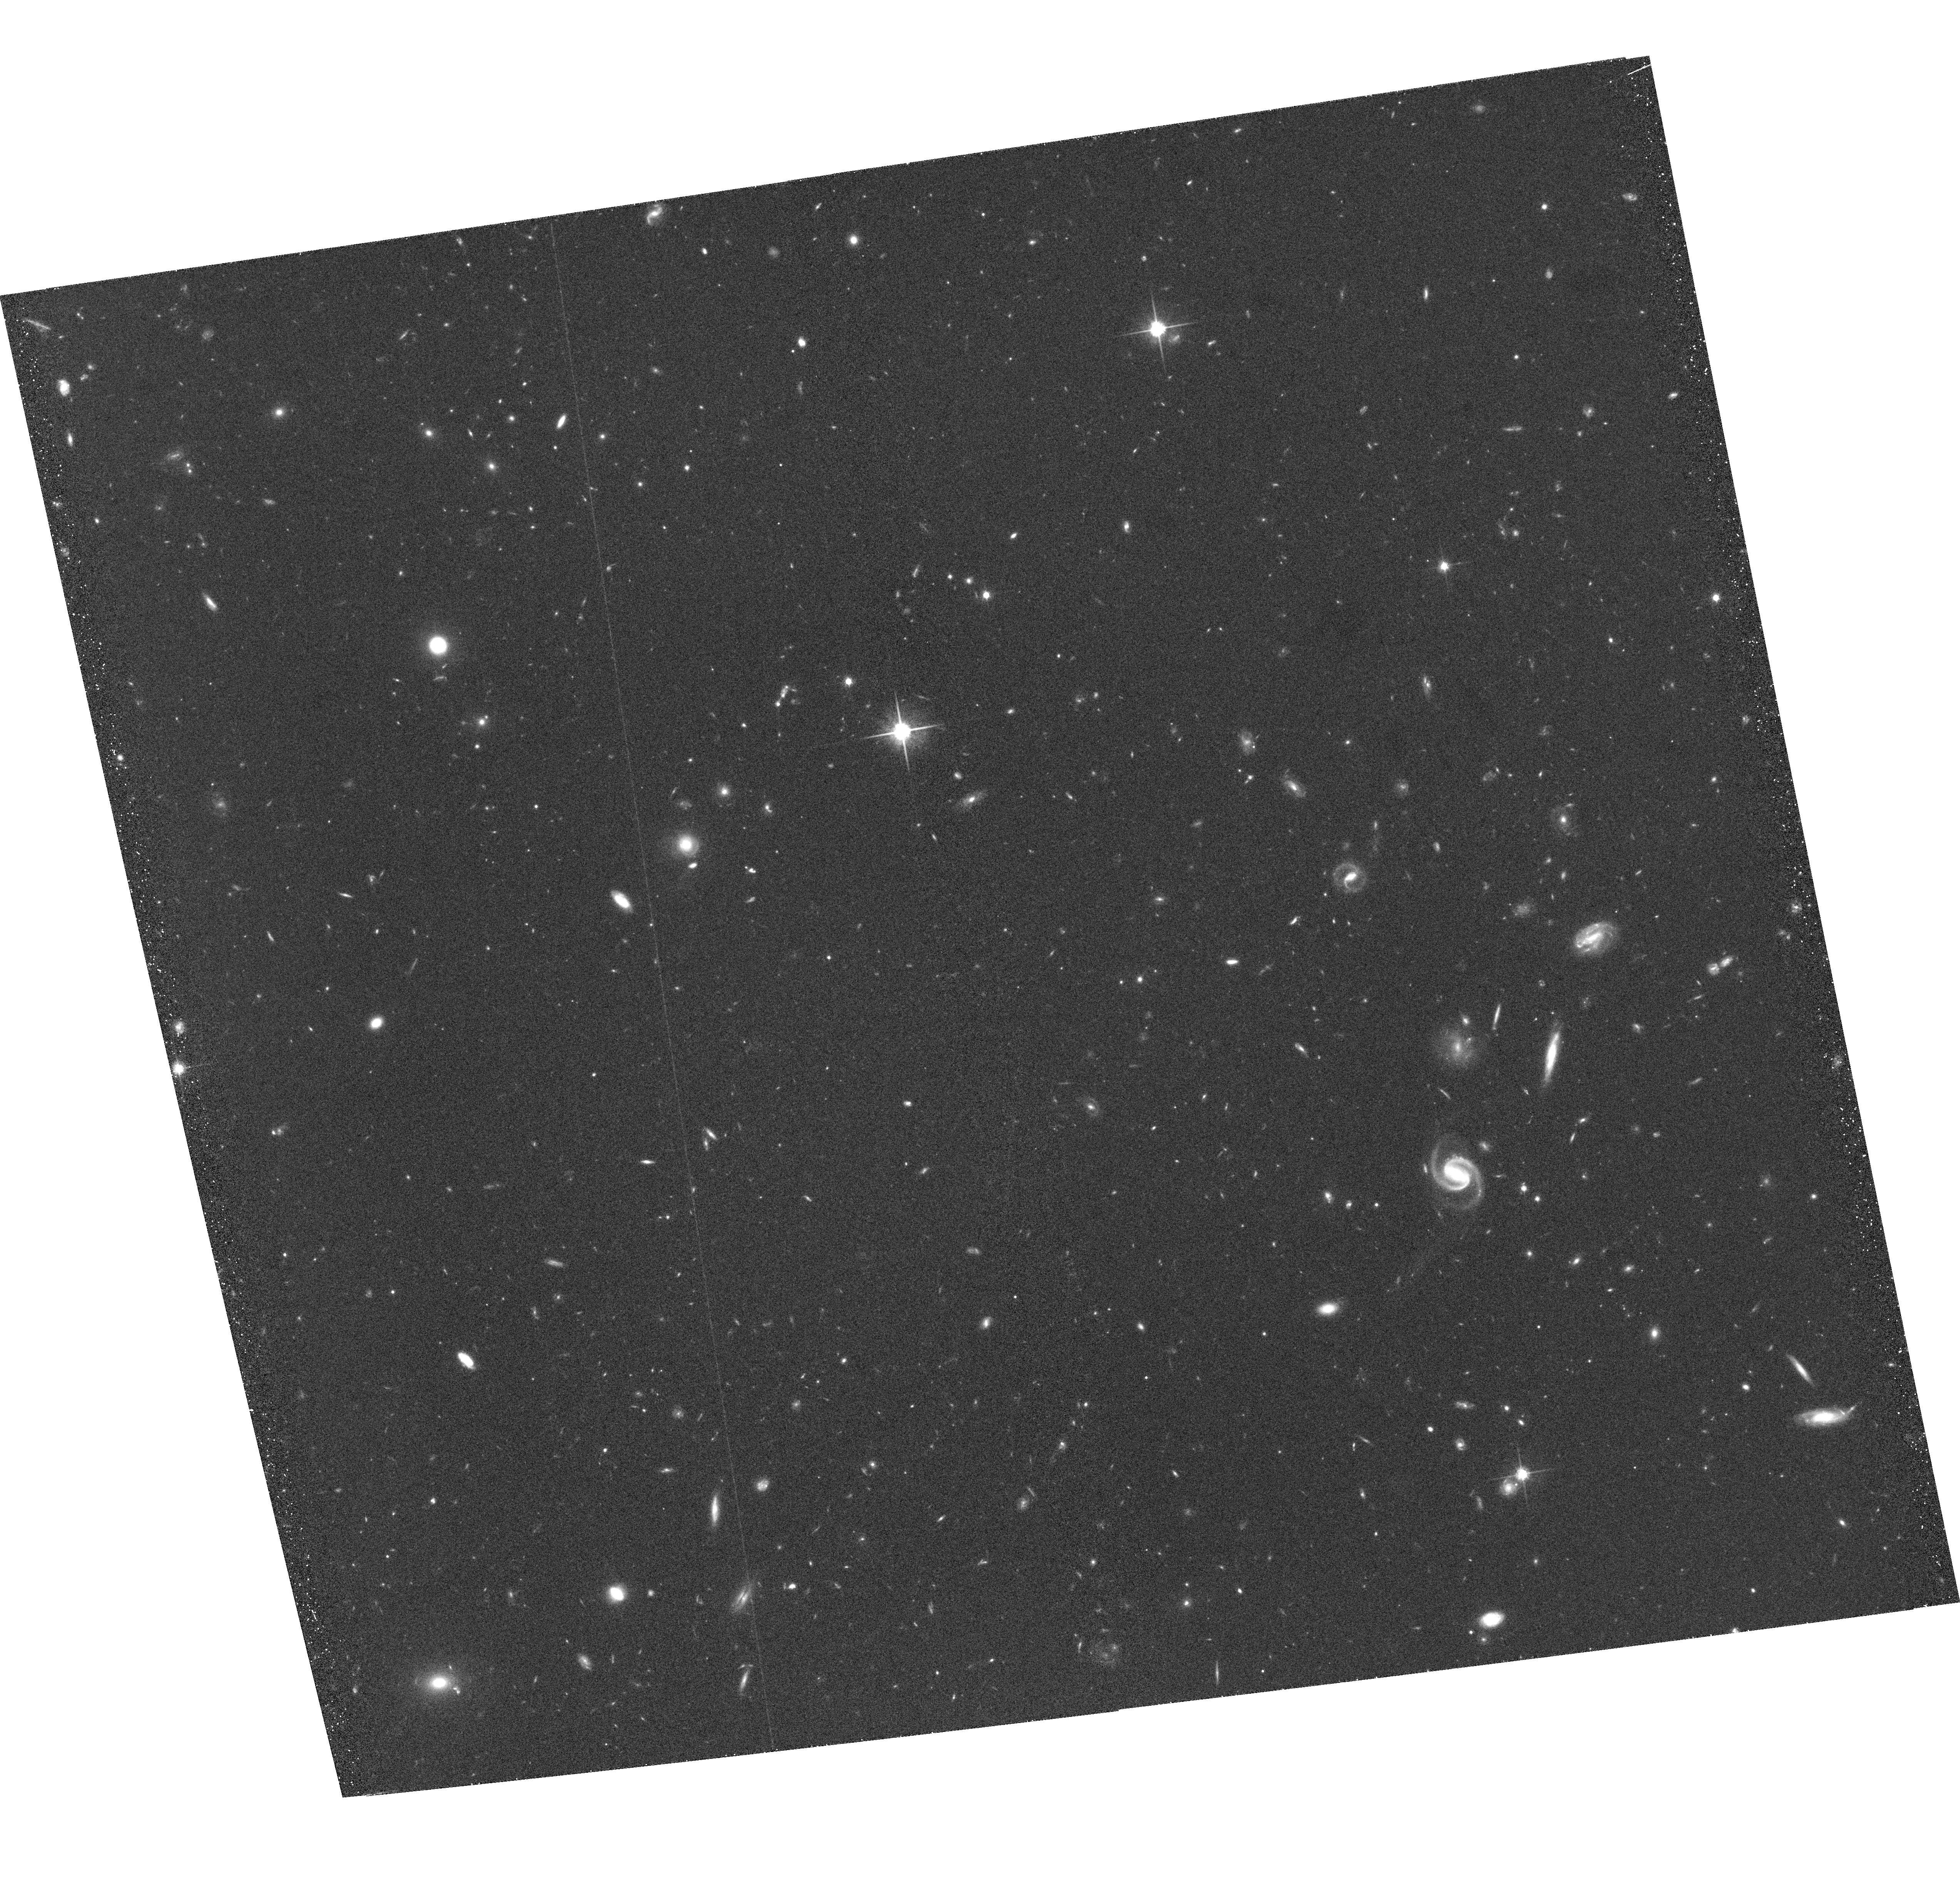
Target: COSMOS18-25. Instrument: ACS/WFC. Filter: F814W. Exposure: 34 min. Observation ID: hst_9822_1z_acs_wfc_f814w_j8pu1z

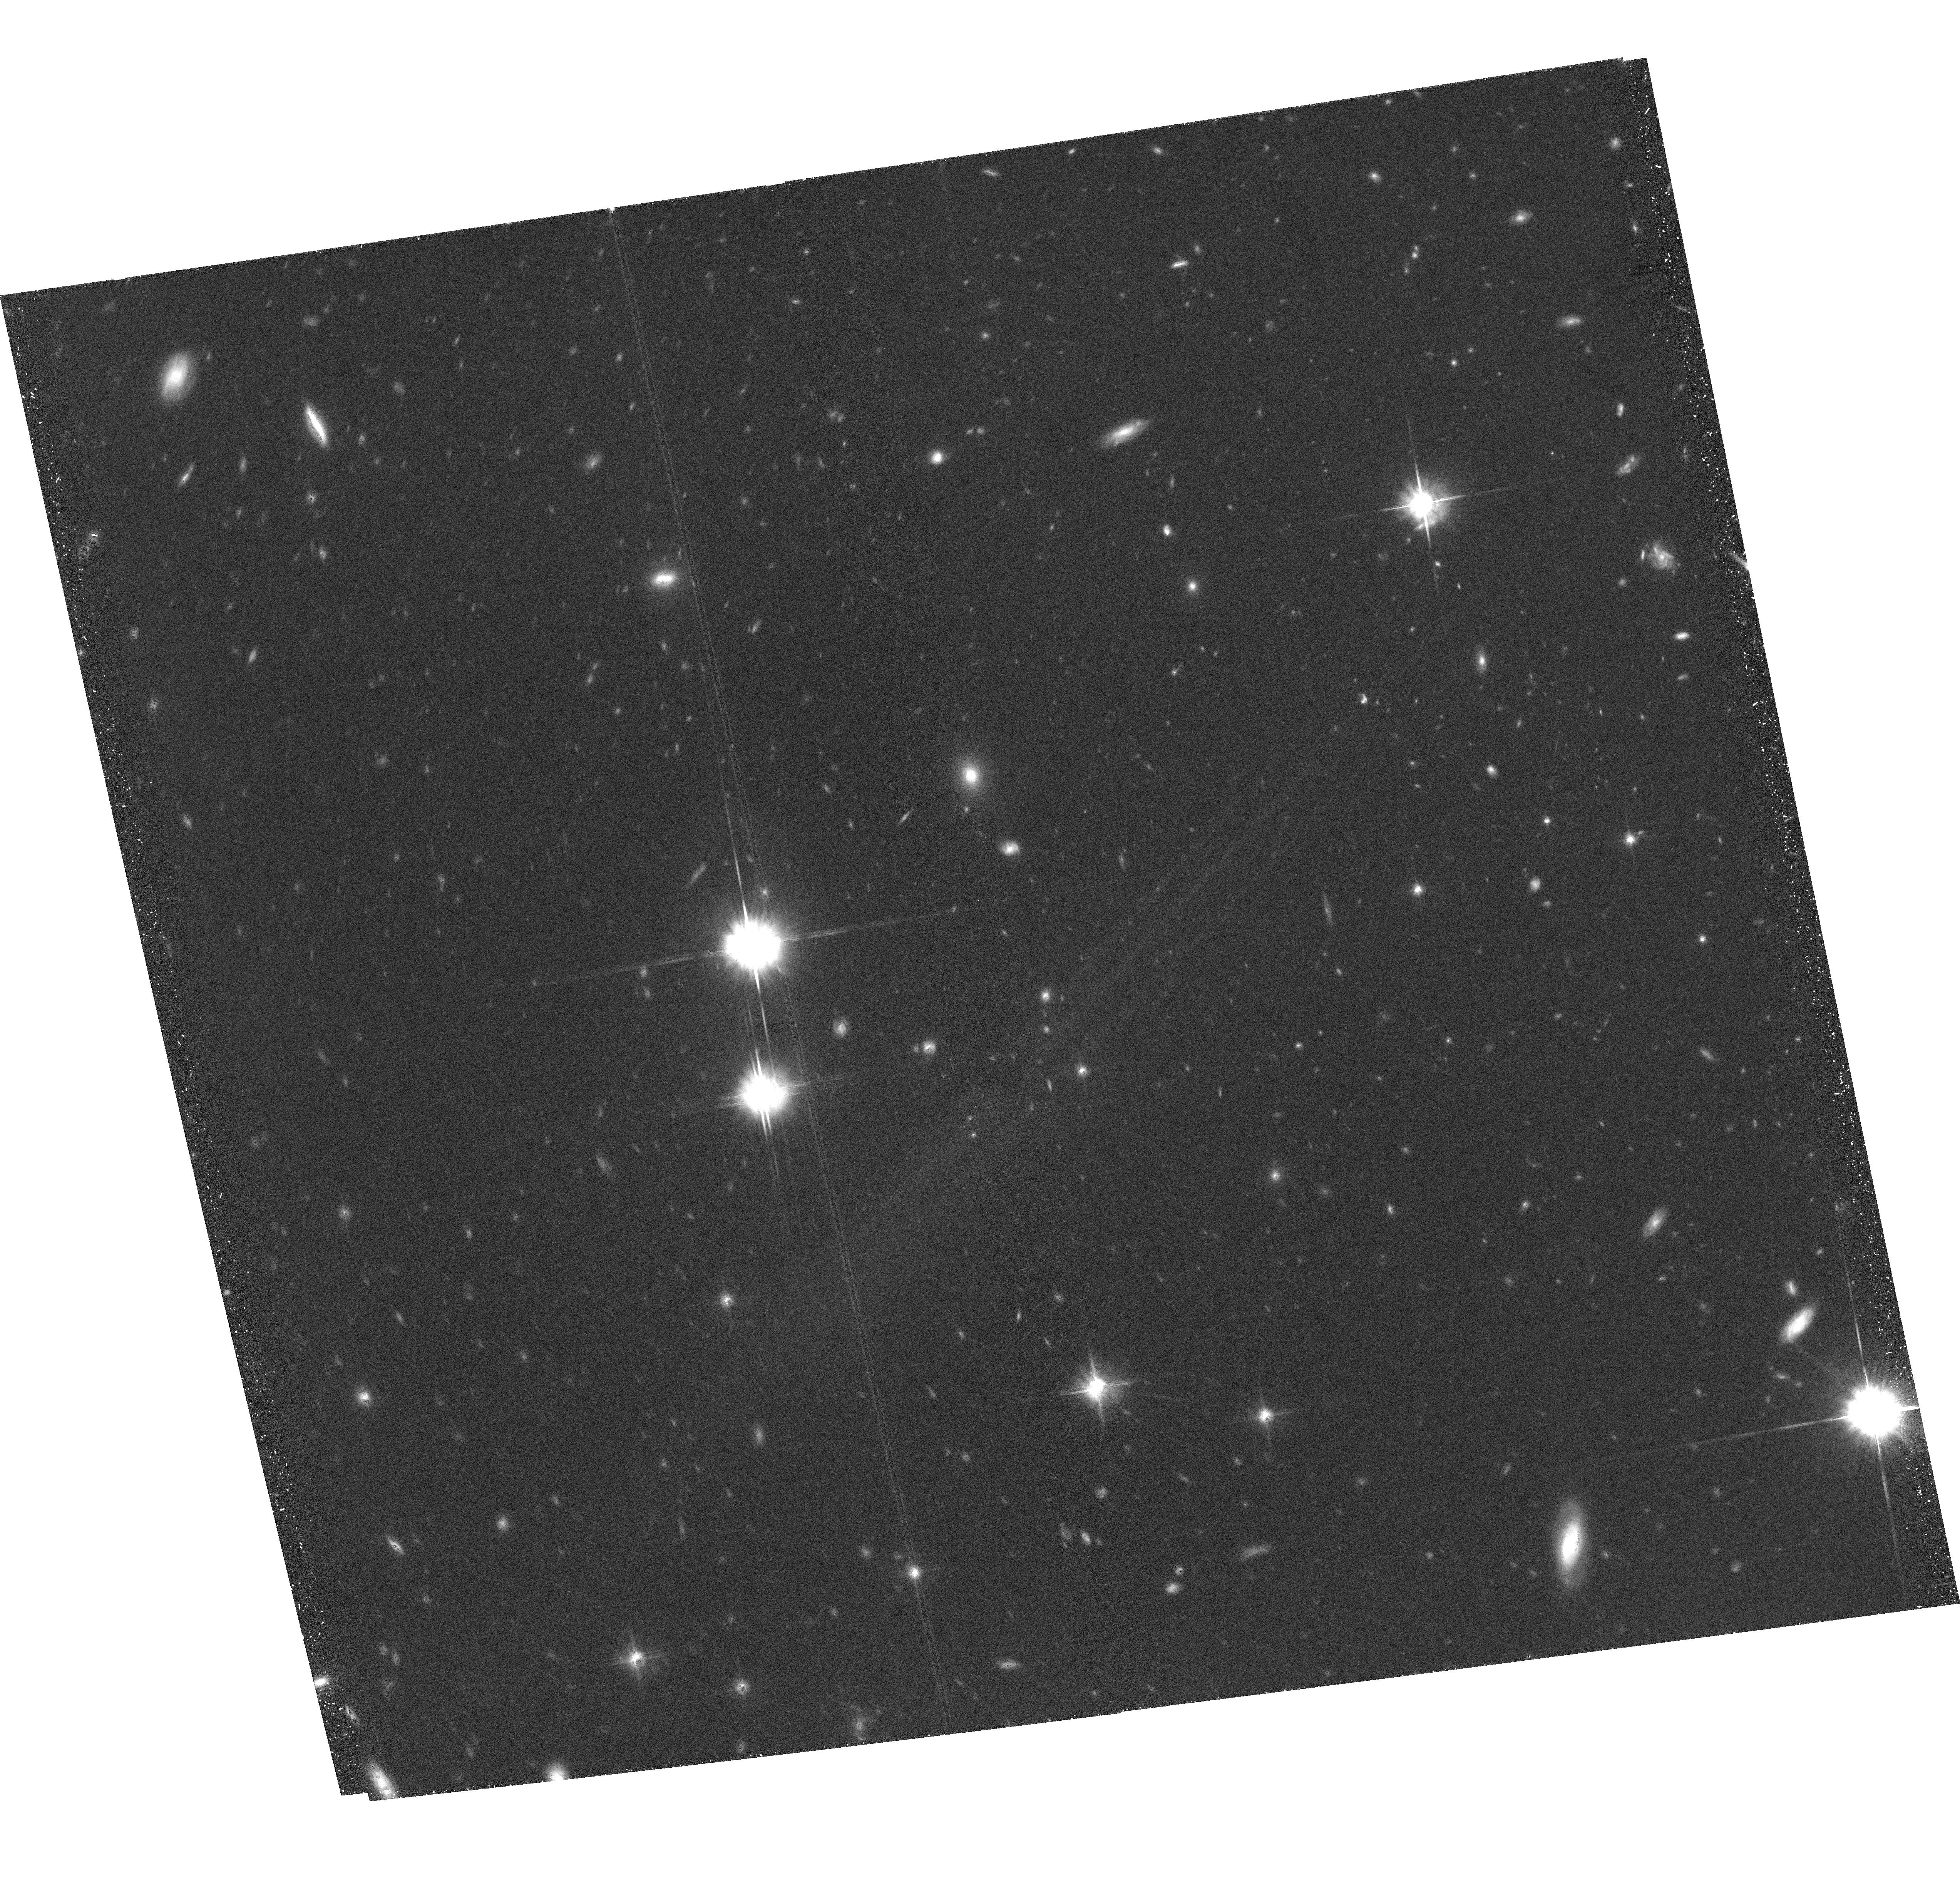
Target: COSMOS32-02. Instrument: ACS/WFC. Filter: F814W. Exposure: 34 min. Observation ID: hst_9822_61_acs_wfc_f814w_j8pu61

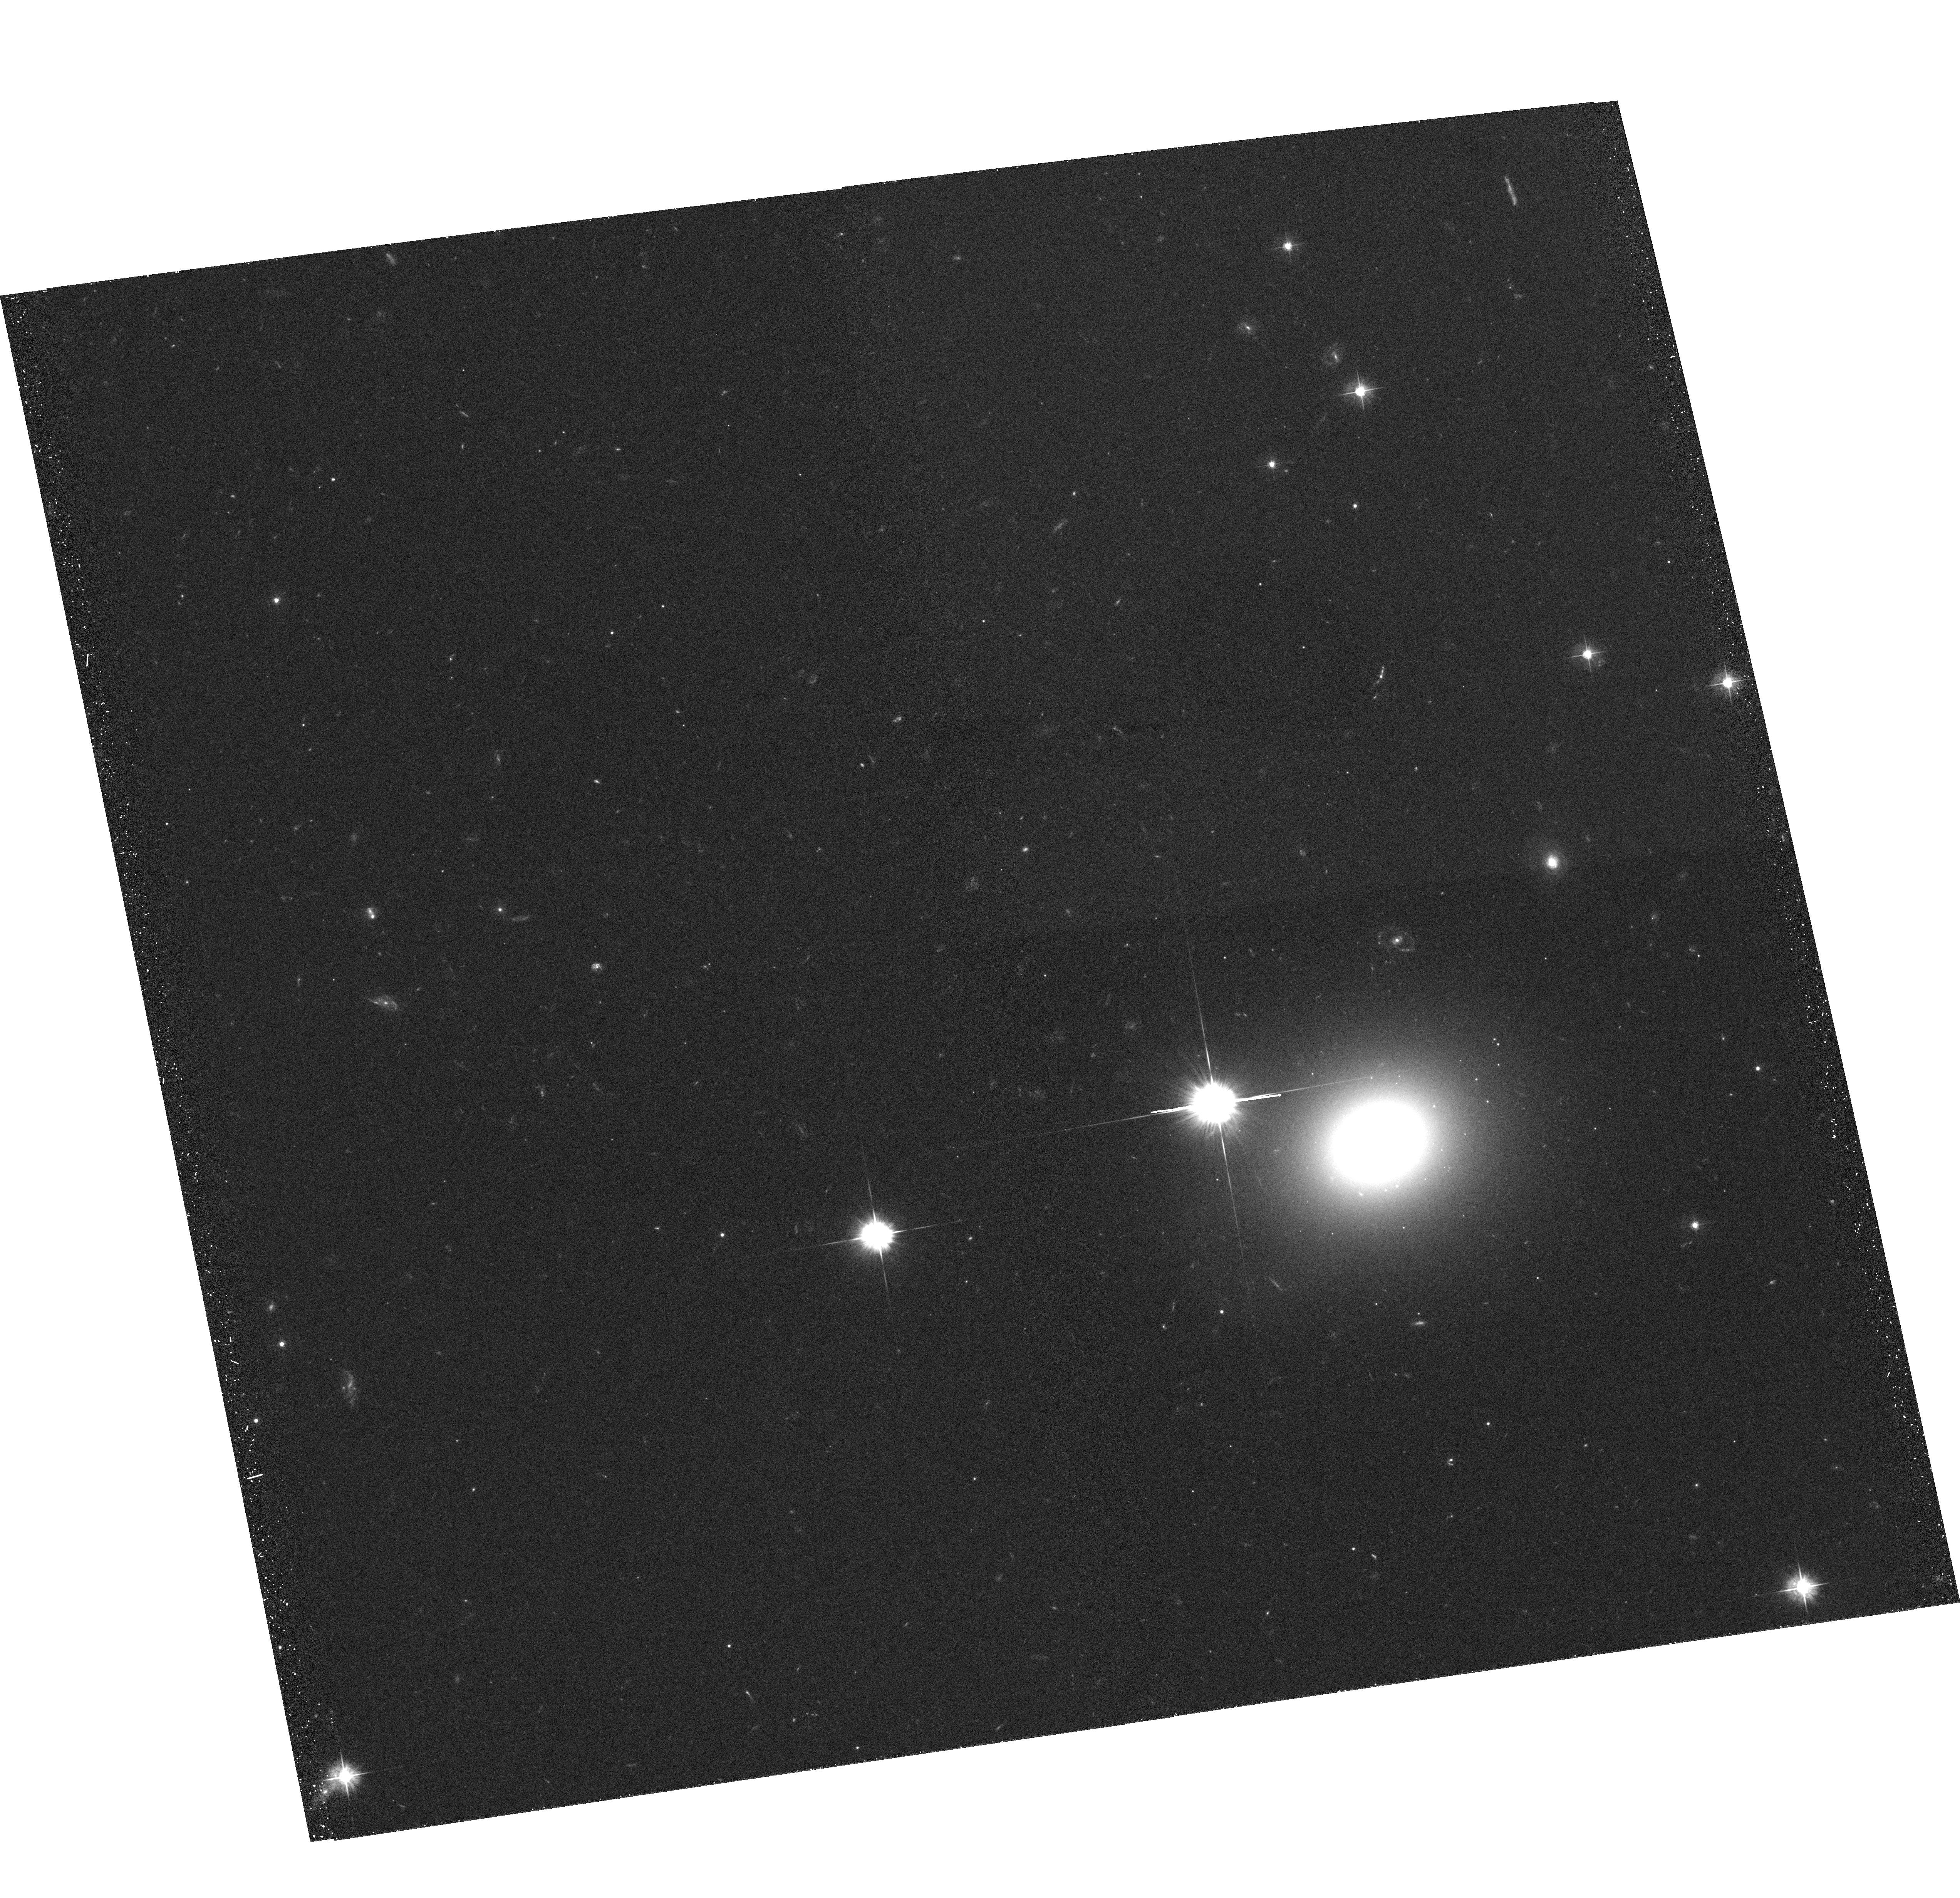
Target: COSMOS25-19-G. Instrument: ACS/WFC. Filter: F475W. Exposure: 34 min. Observation ID: hst_9822_4a_acs_wfc_f475w_j8pu4a

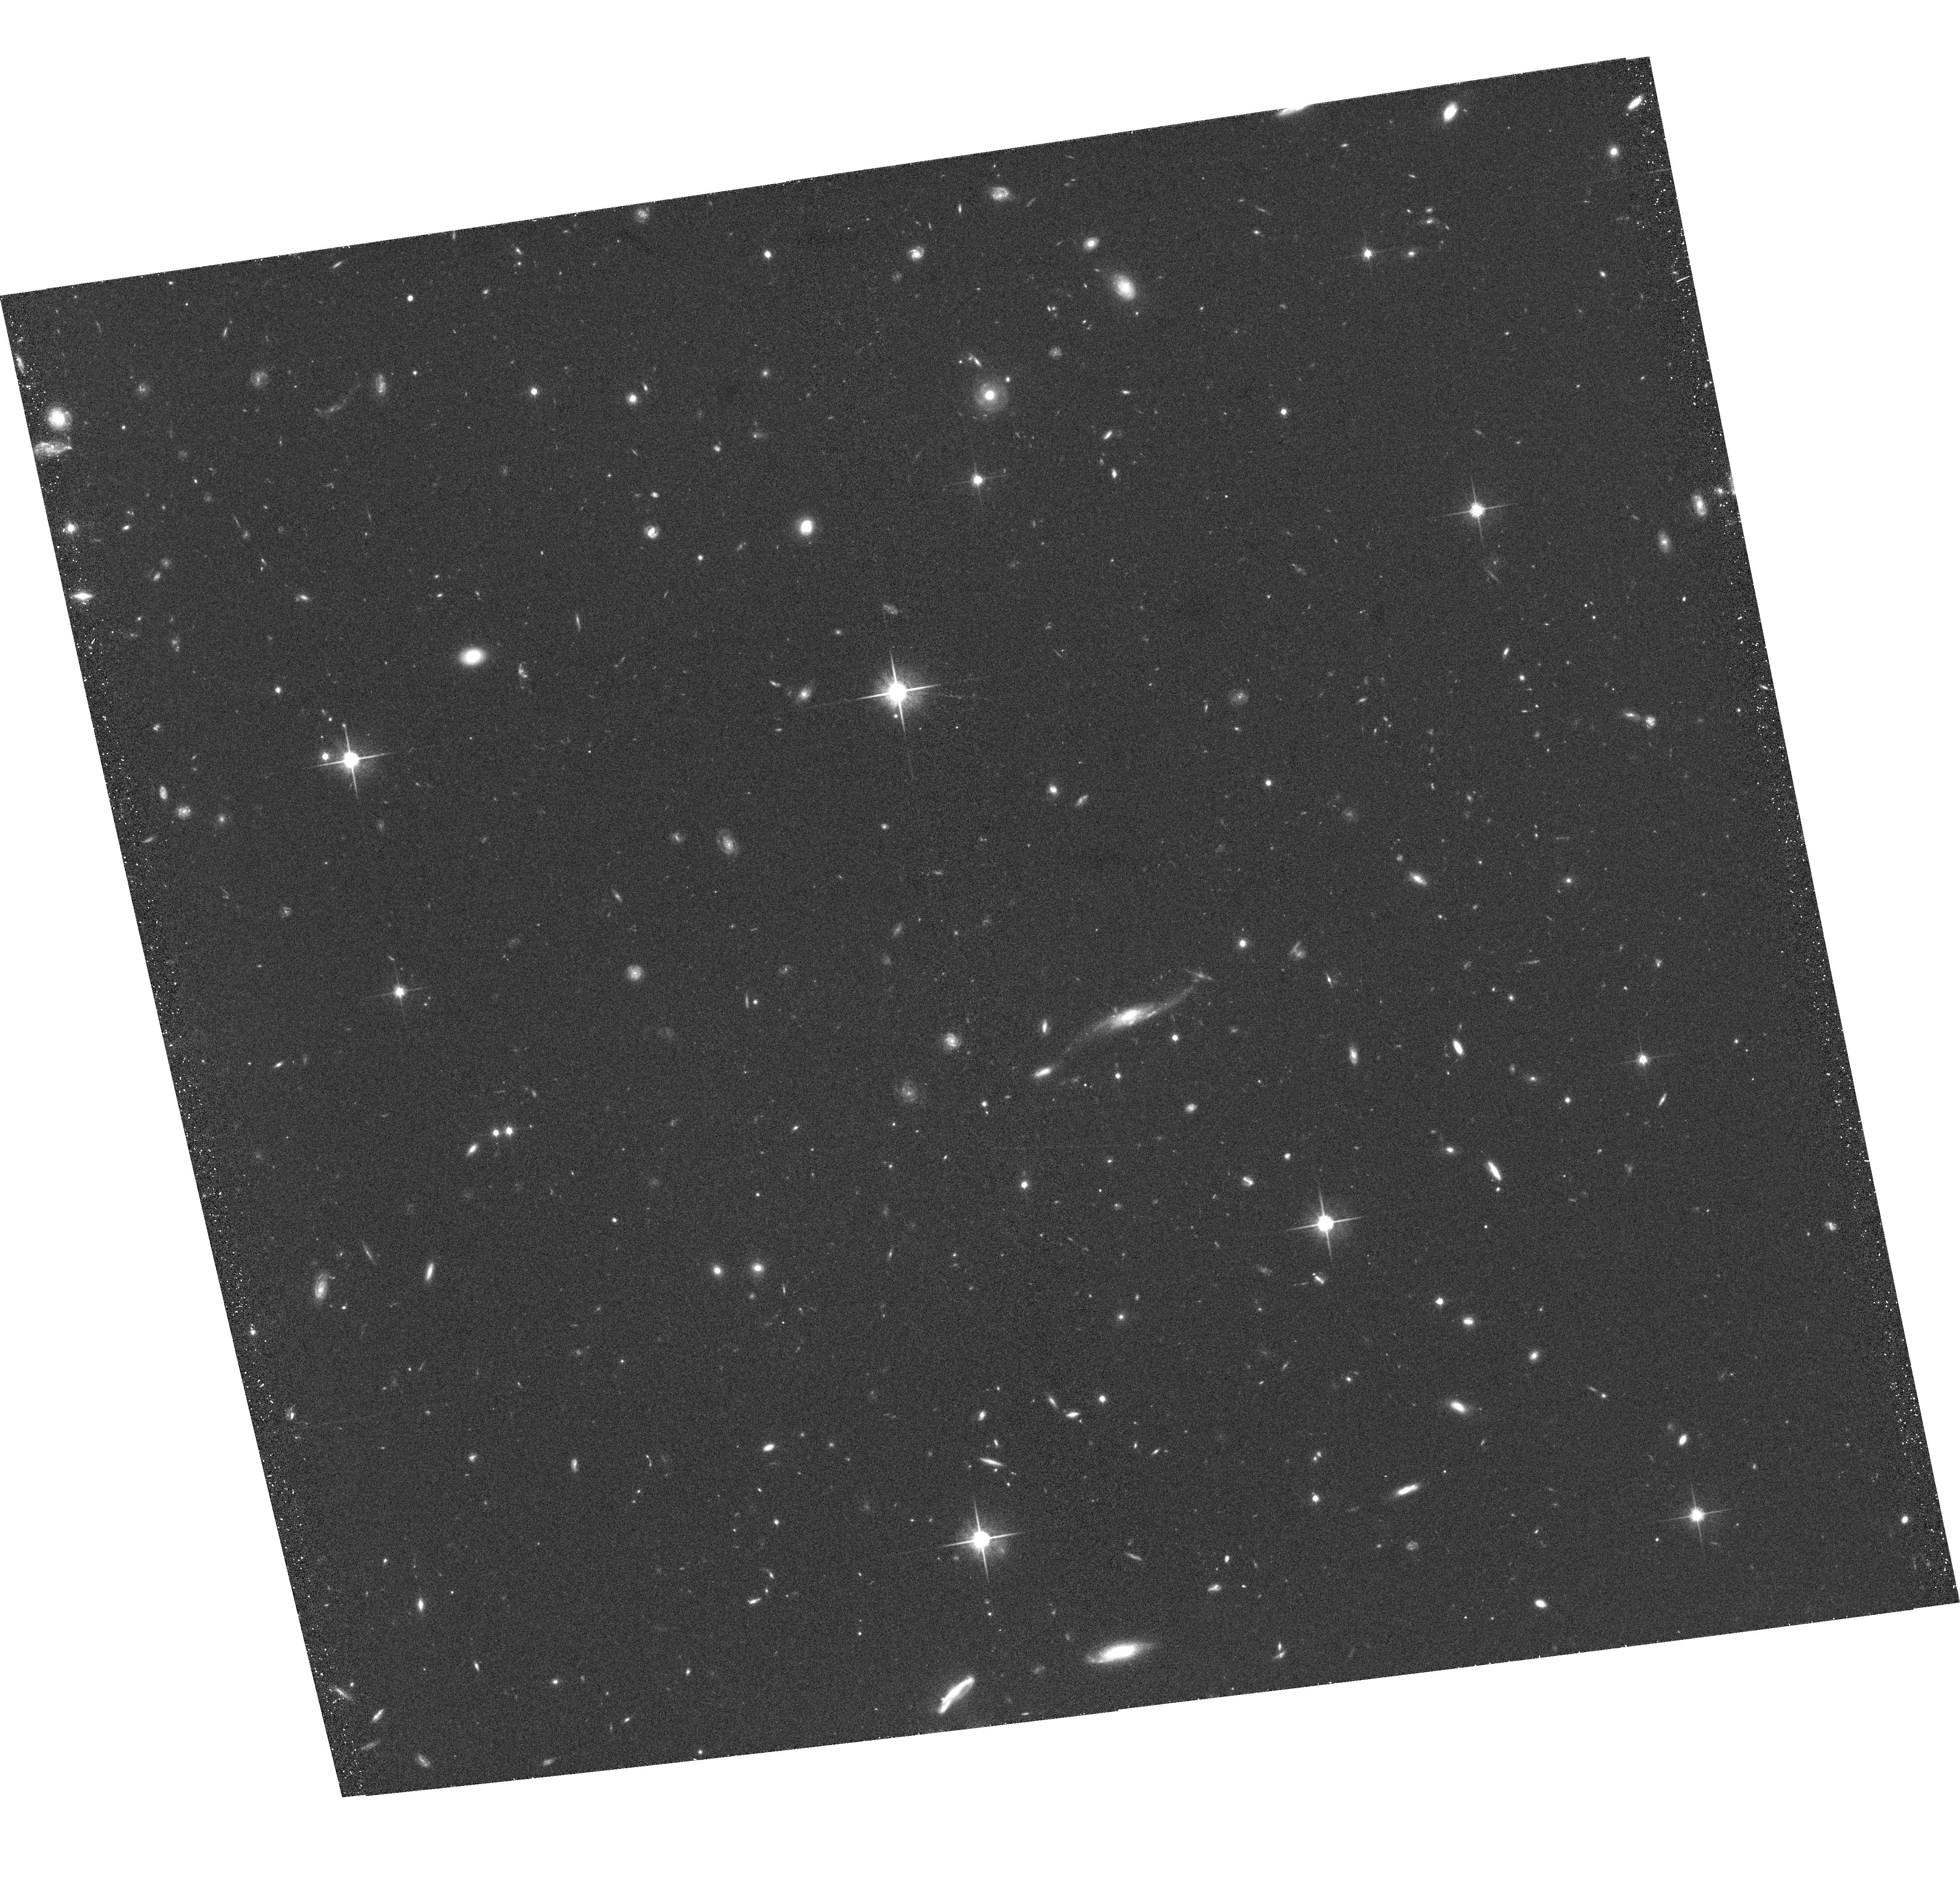
Target: COSMOS24-23. Instrument: ACS/WFC. Filter: F814W. Exposure: 34 min. Observation ID: hst_9822_3g_acs_wfc_f814w_j8pu3g

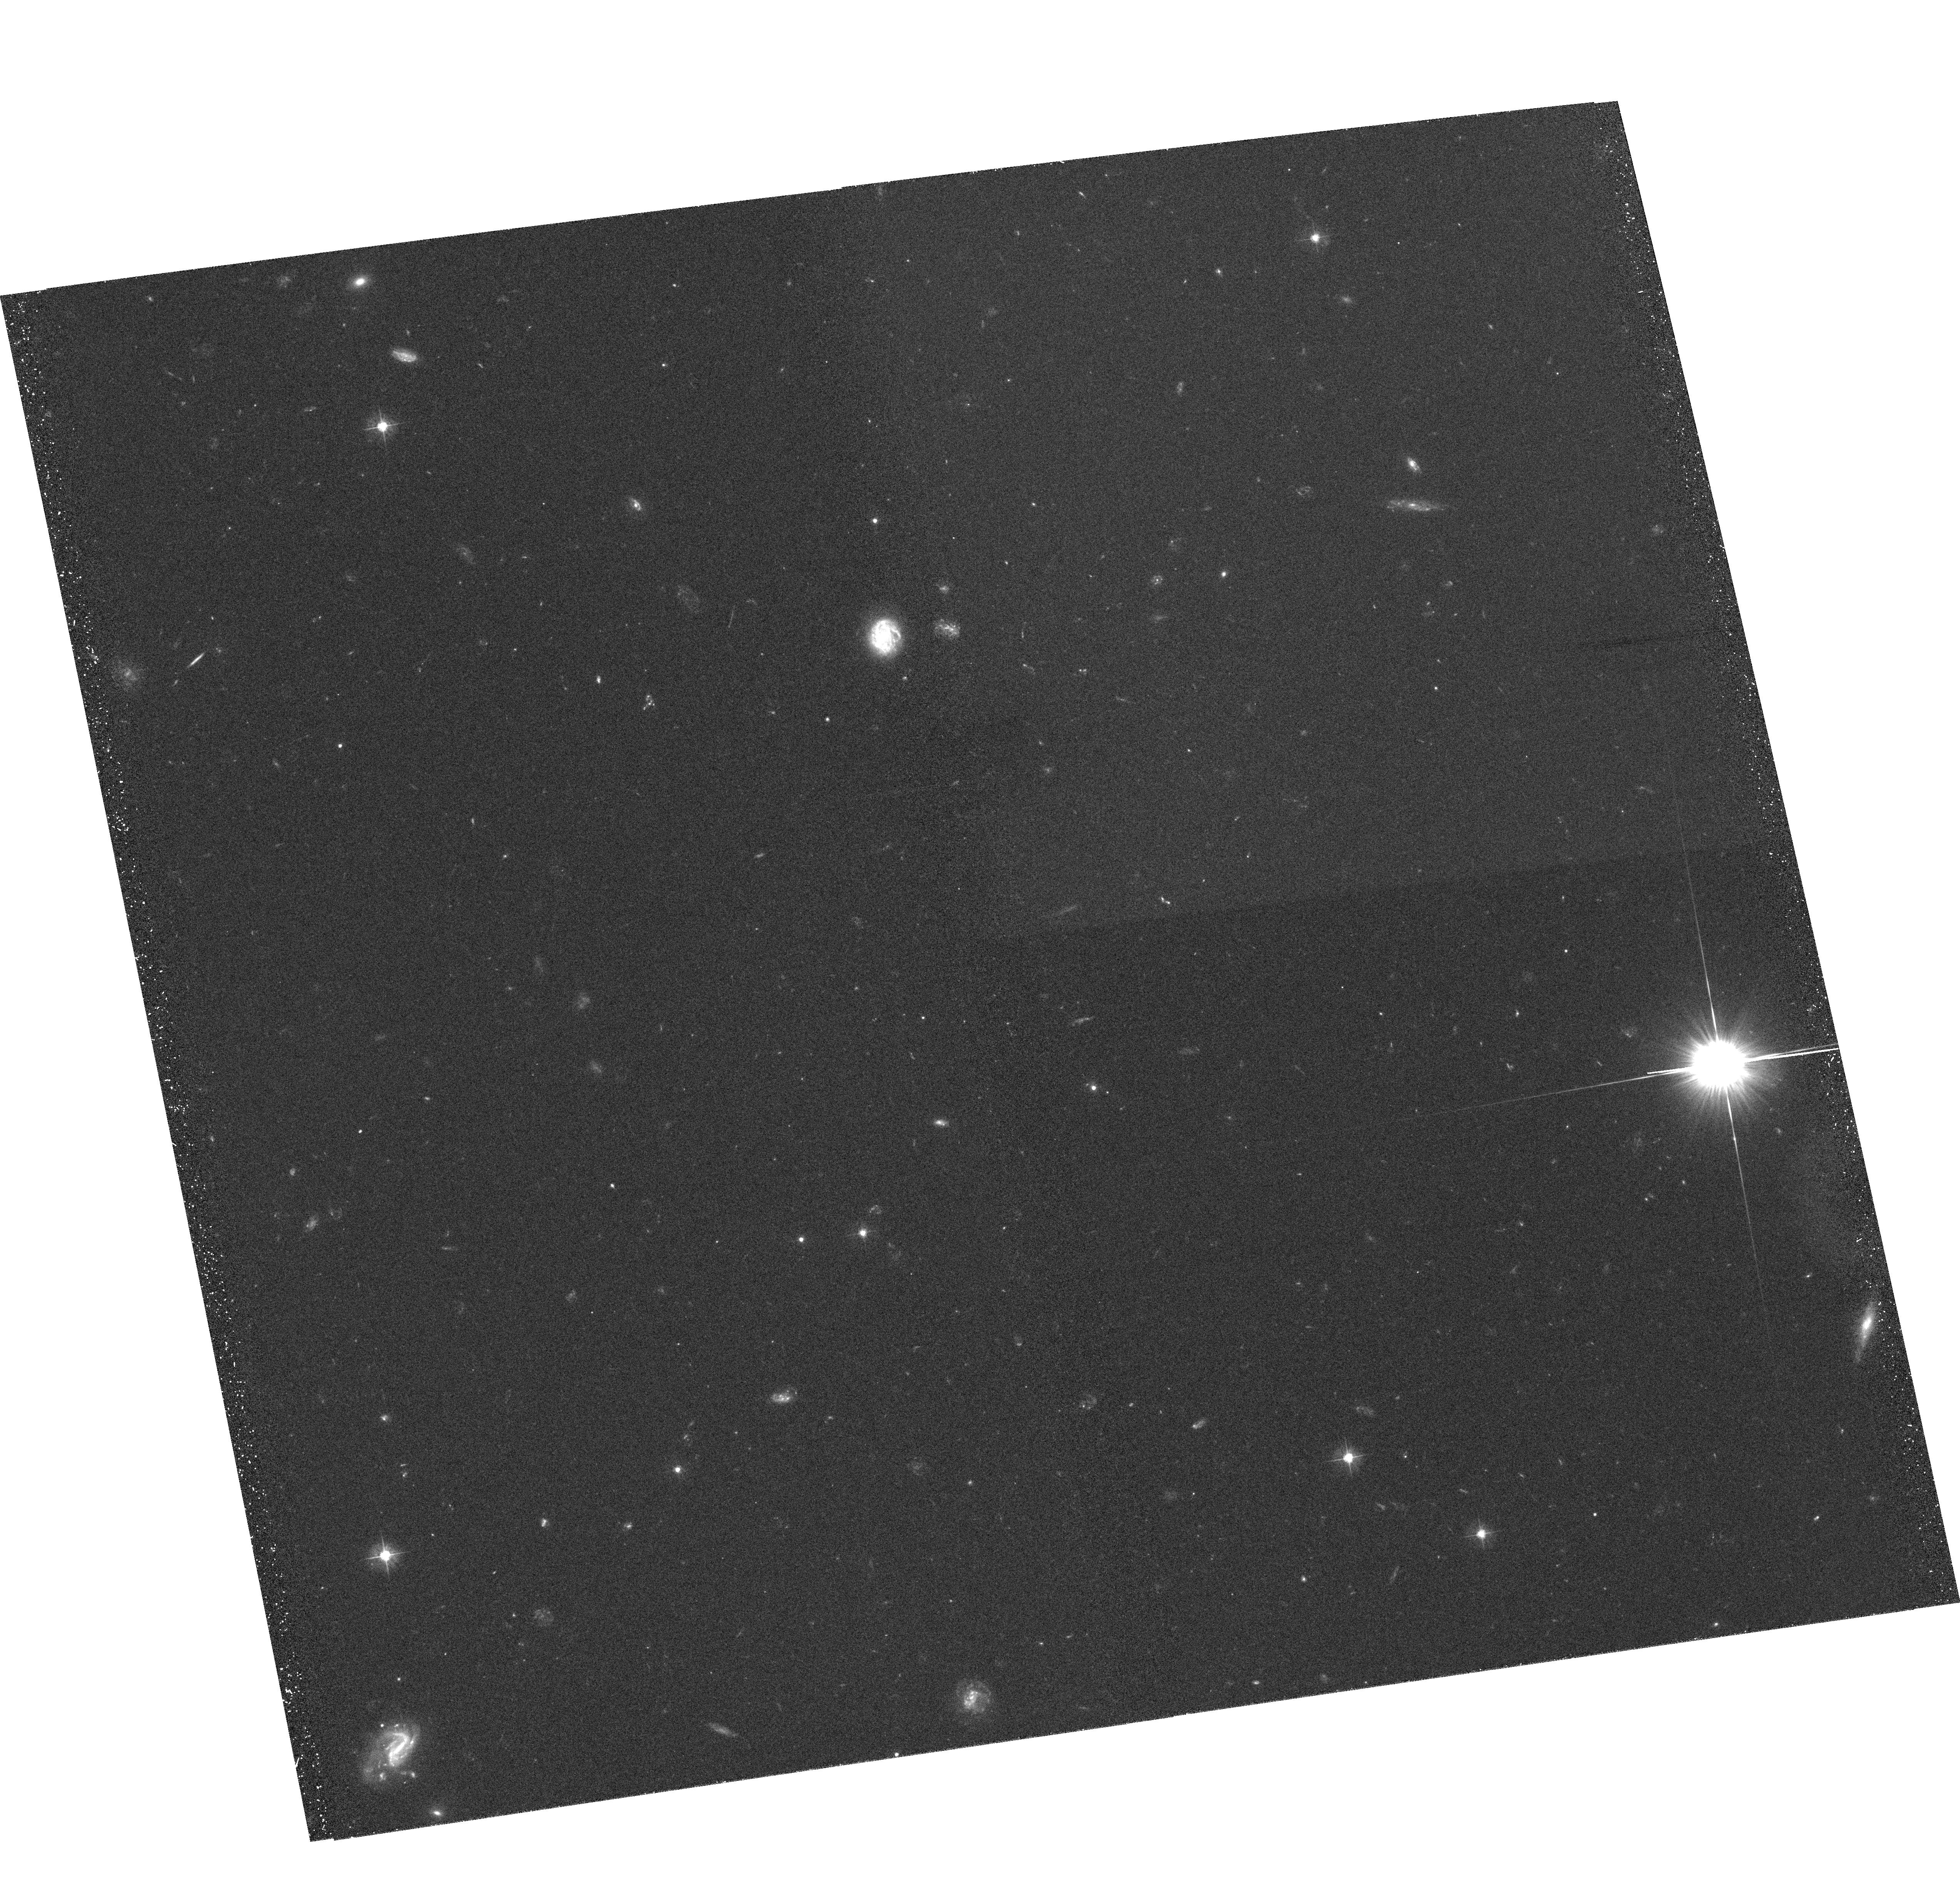
Target: COSMOS25-09-G. Instrument: ACS/WFC. Filter: F475W. Exposure: 34 min. Observation ID: hst_9822_3u_acs_wfc_f475w_j8pu3u

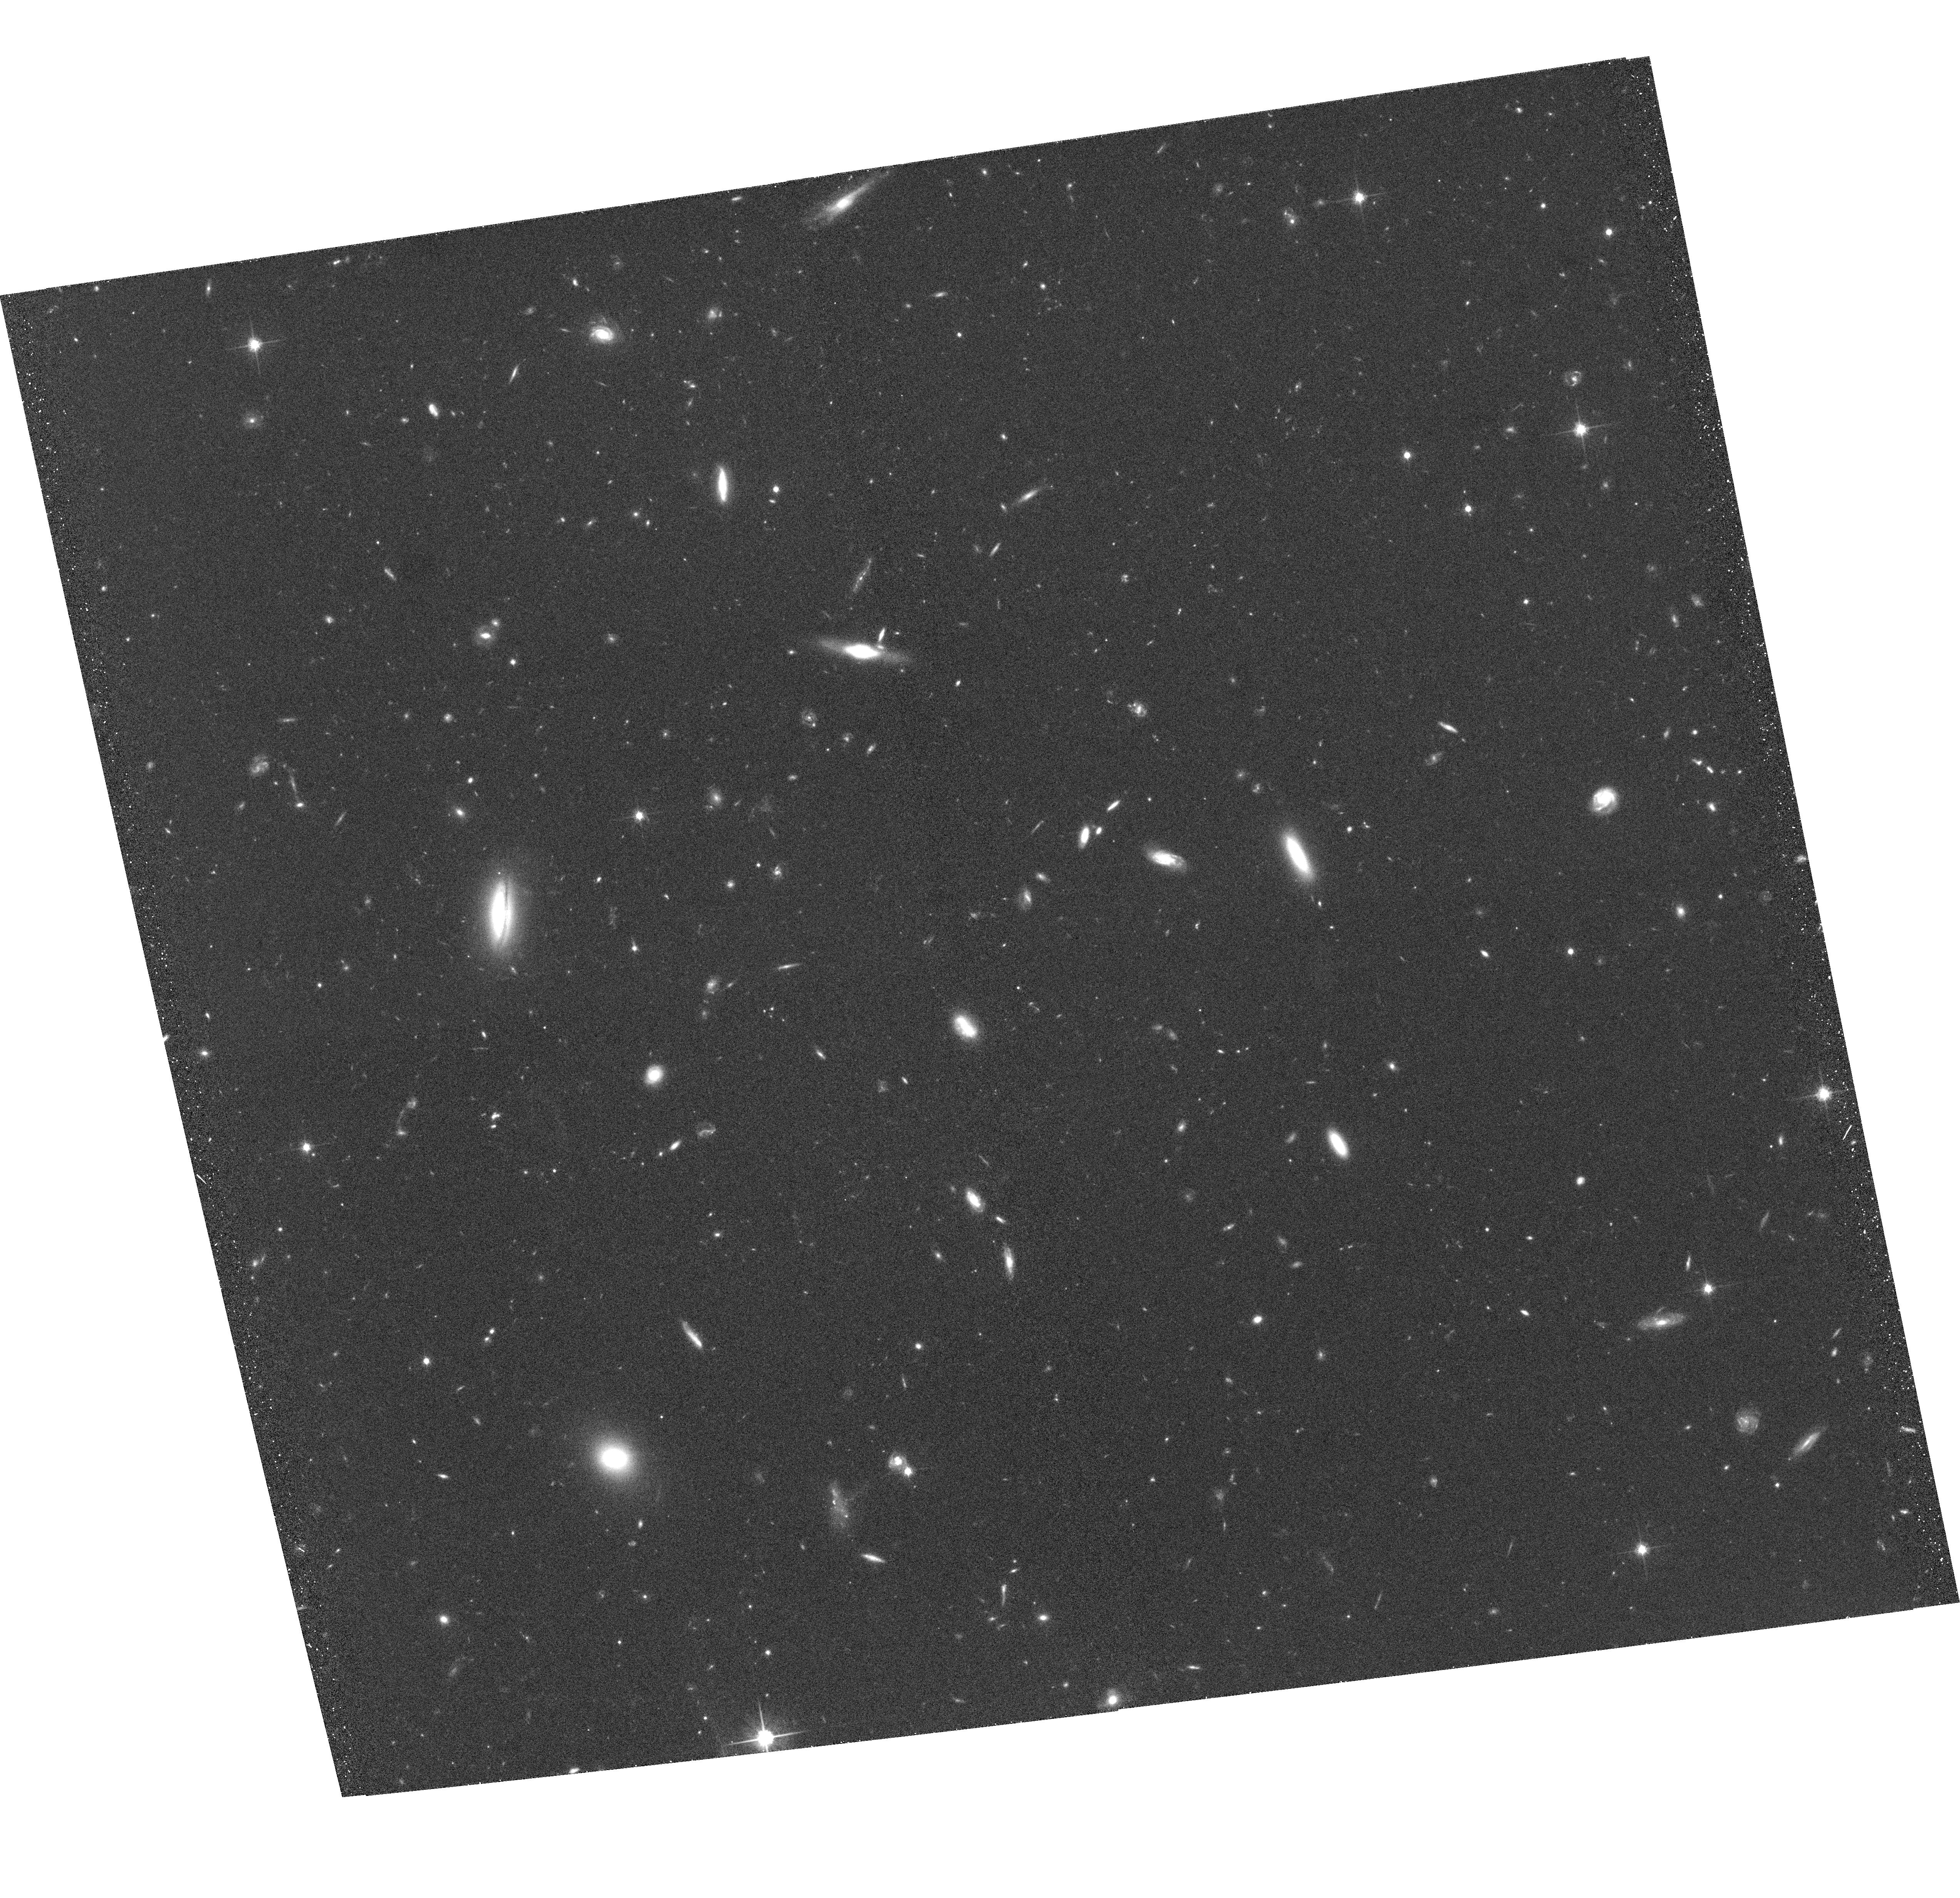
Target: COSMOS12-24. Instrument: ACS/WFC. Filter: F814W. Exposure: 34 min. Observation ID: hst_9822_0f_acs_wfc_f814w_j8pu0f

The COSMOS 2-Degree ACS Survey (PI: Scoville, Nicholas Z.)

We will undertake a 2 square degree imaging survey (Cosmic Evolution Survey -- COSMOS) with ACS in the I (F814W) band of the VIMOS equatorial field. This wide field survey is essential to understand the interplay between Large Scale Structure (LSS) evolution and the formation of galaxies, dark matter and AGNs and is the one region of parameter space completely unexplored at present by HST. The equatorial field was selected for its accessibility to all ground-based telescopes and low IR background and because it will eventually contain ~100, 000 galaxy spectra from the VLT-VIMOS instrument. The imaging will detect over 2 million objects with I> 27 mag (AB, 10 sigma), over 35, 000 Lyman Break Galaxies (LBGs) and extremely red galaxies out to z ~ 5. COSMOS is the only HST project specifically designed to probe the formation and evolution of structures ranging from galaxies up to Coma-size clusters in the epoch of peak galaxy, AGN, star and cluster formation (z ~0.5 to 3). The size of the largest structures necessitate the 2 degree field. Our team is committed to the assembly of several public ancillary datasets including the optical spectra, deep XMM and VLA imaging, ground-based optical/IR imaging, UV imaging from GALEX and IR data from SIRTF. Combining the full-spectrum multiwavelength imaging and spectroscopic coverage with ACS sub-kpc resolution, COSMOS will be Hubble's ultimate legacy for understanding the evolution of both the visible and dark universe.